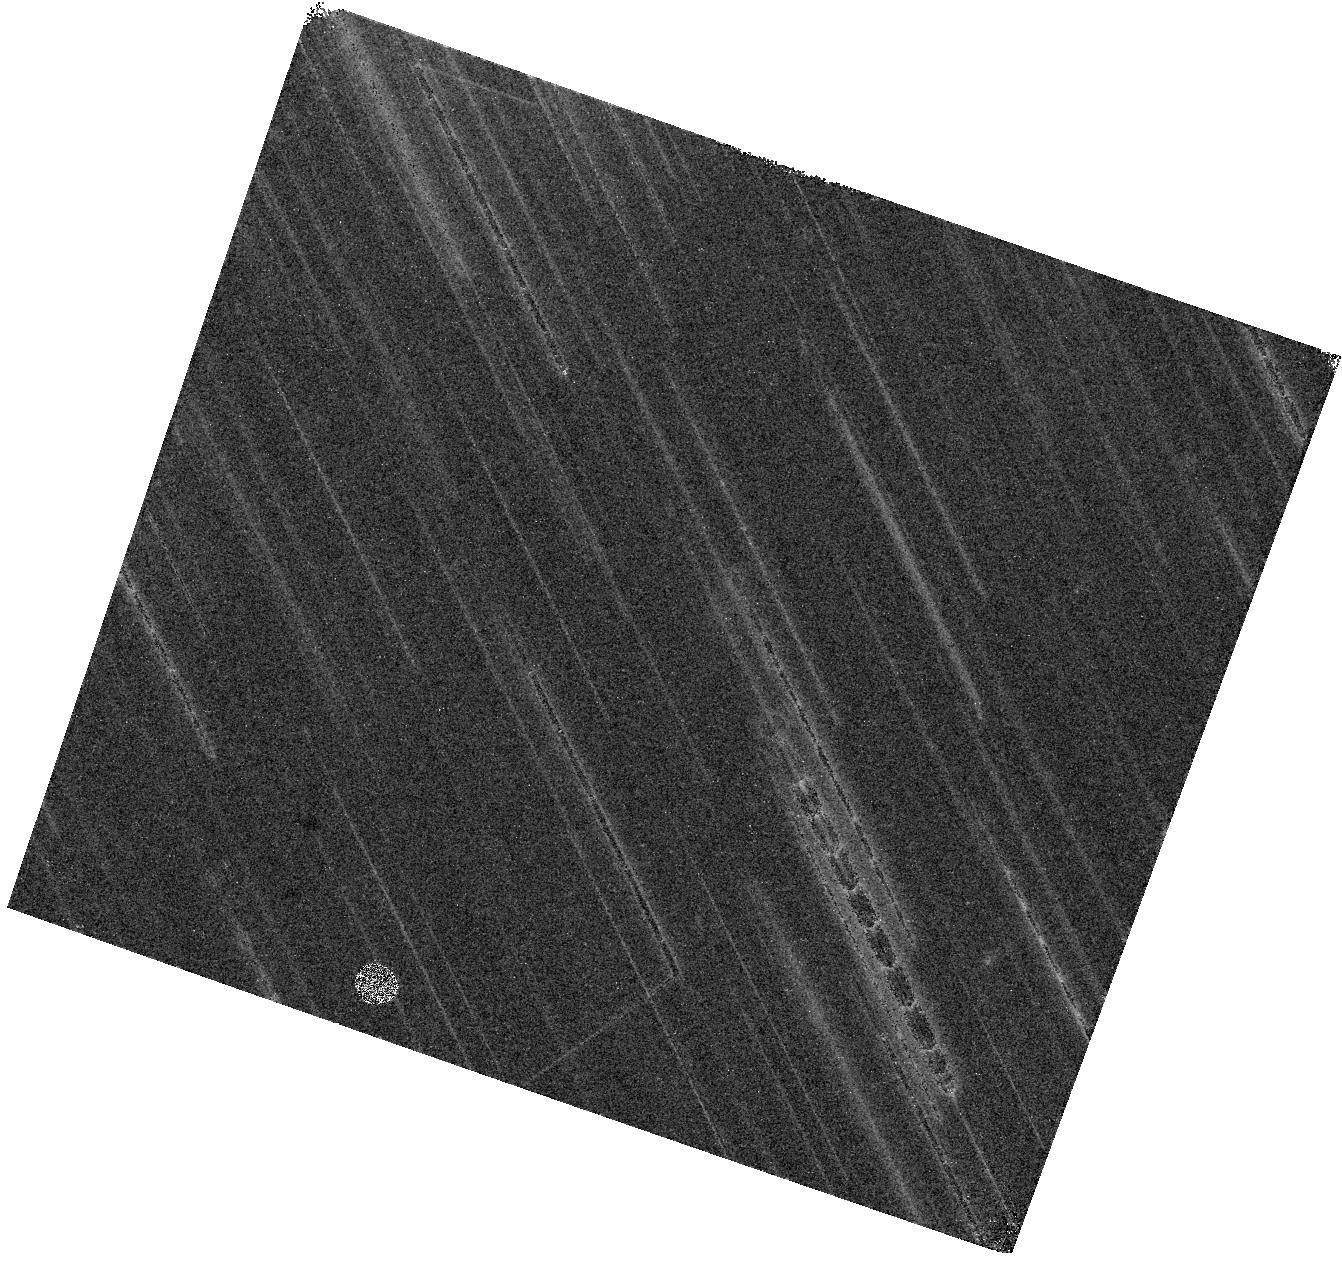
Target: UGC-8091. Instrument: WFC3/IR. Filter: F160W. Exposure: 26 min. Observation ID: hst_16292_07_wfc3_ir_f160w_ied407

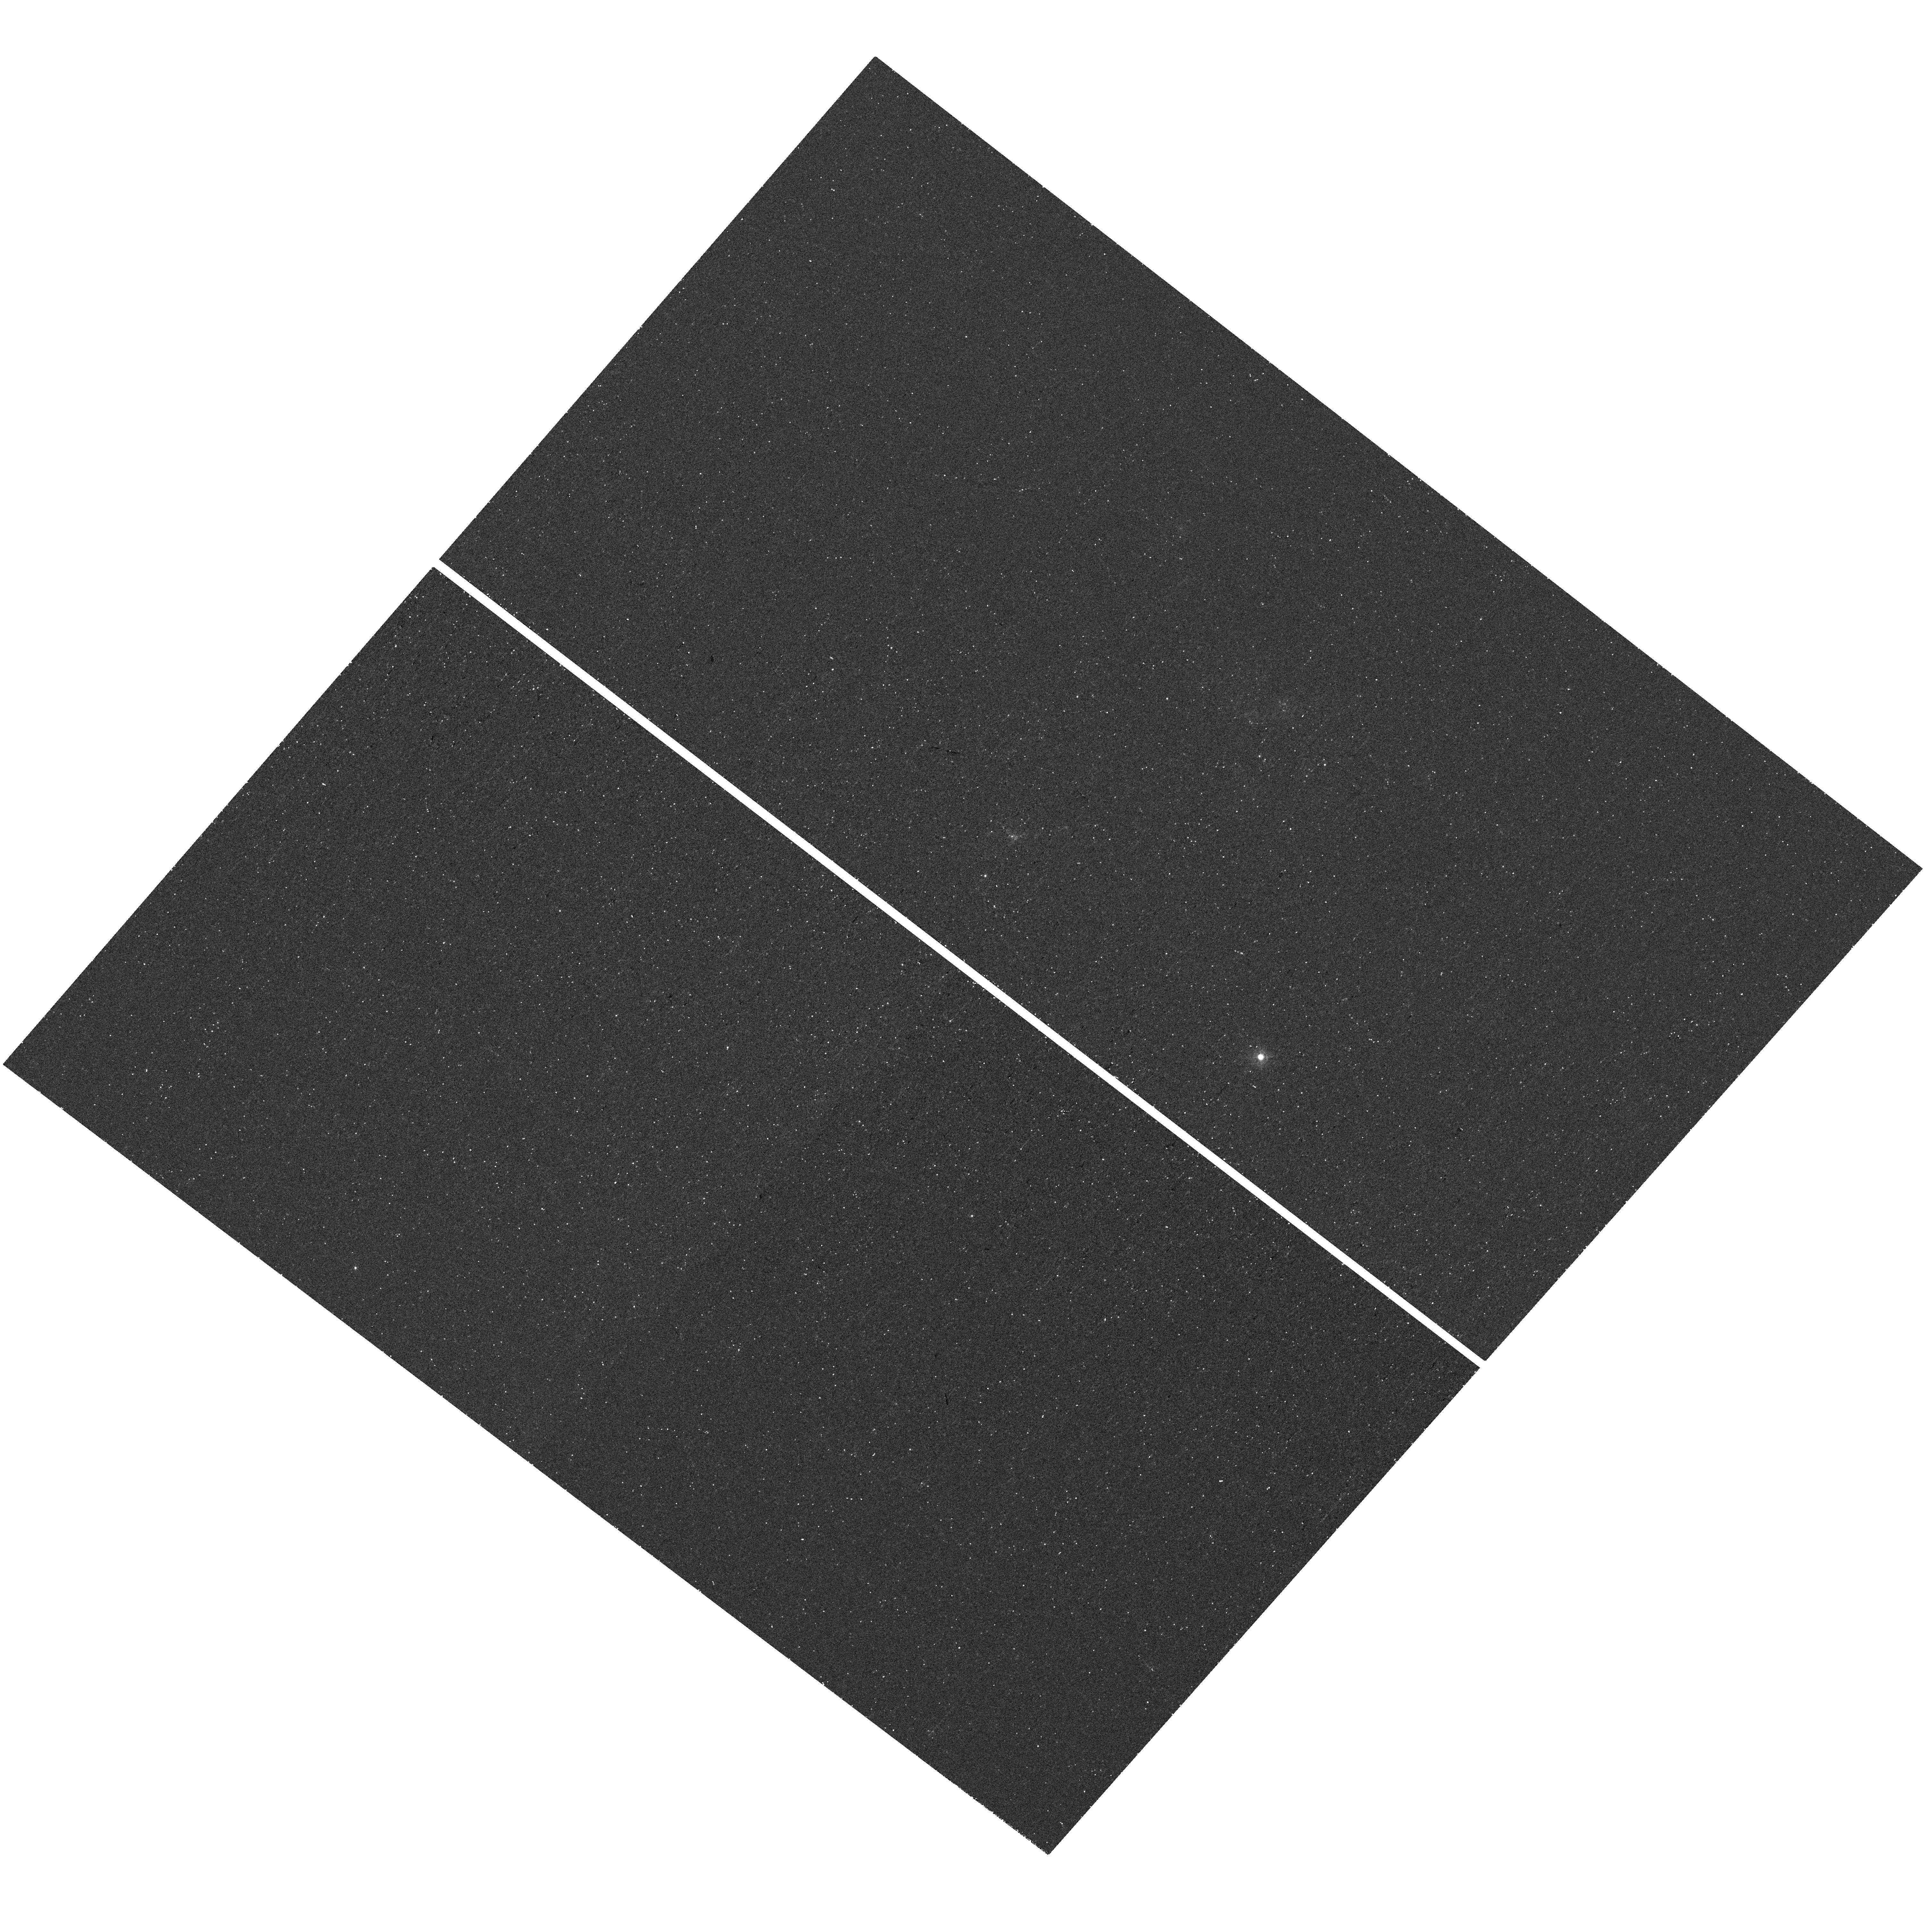
Target: NAME-CVN-I-DWA. Instrument: WFC3/UVIS. Filter: F373N. Exposure: 29 min. Observation ID: hst_16292_02_wfc3_uvis_f373n_ied402

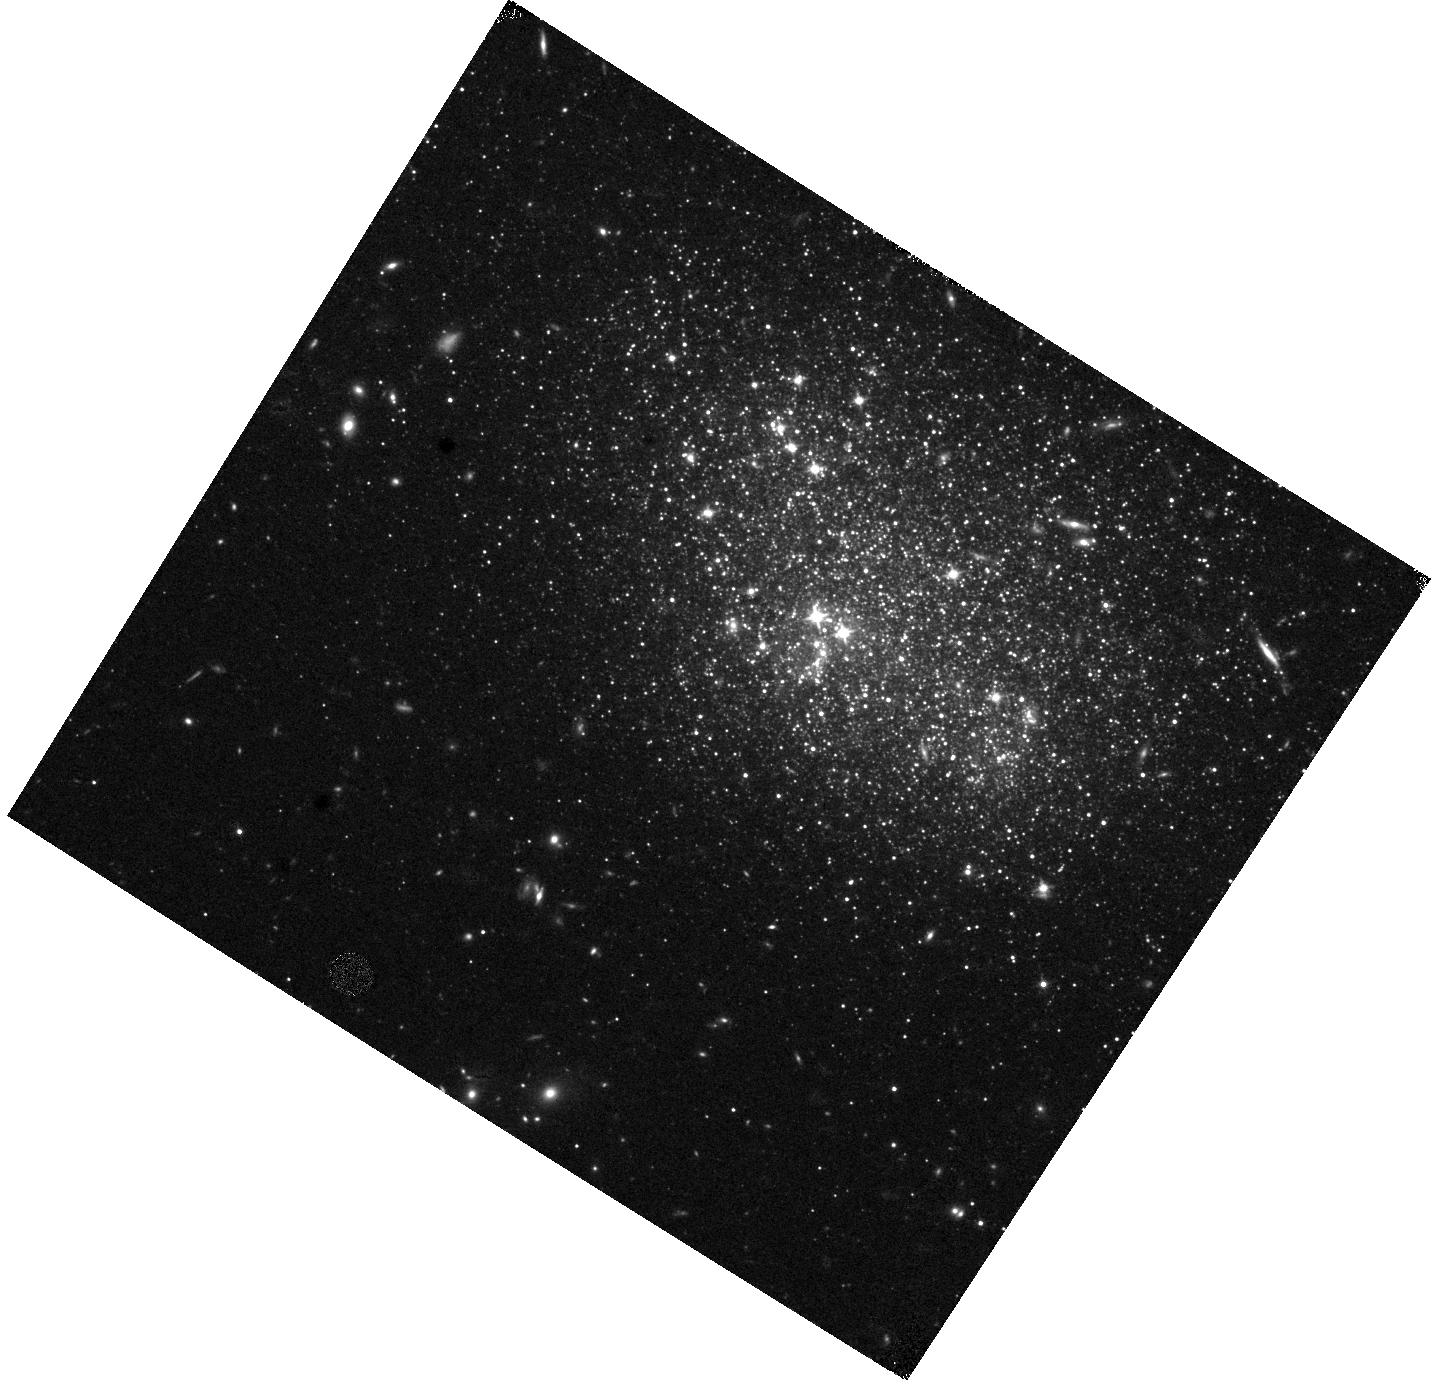
Target: UGC-8091. Instrument: WFC3/IR. Filter: F110W. Exposure: 17 min. Observation ID: hst_16292_57_wfc3_ir_f110w_ied457

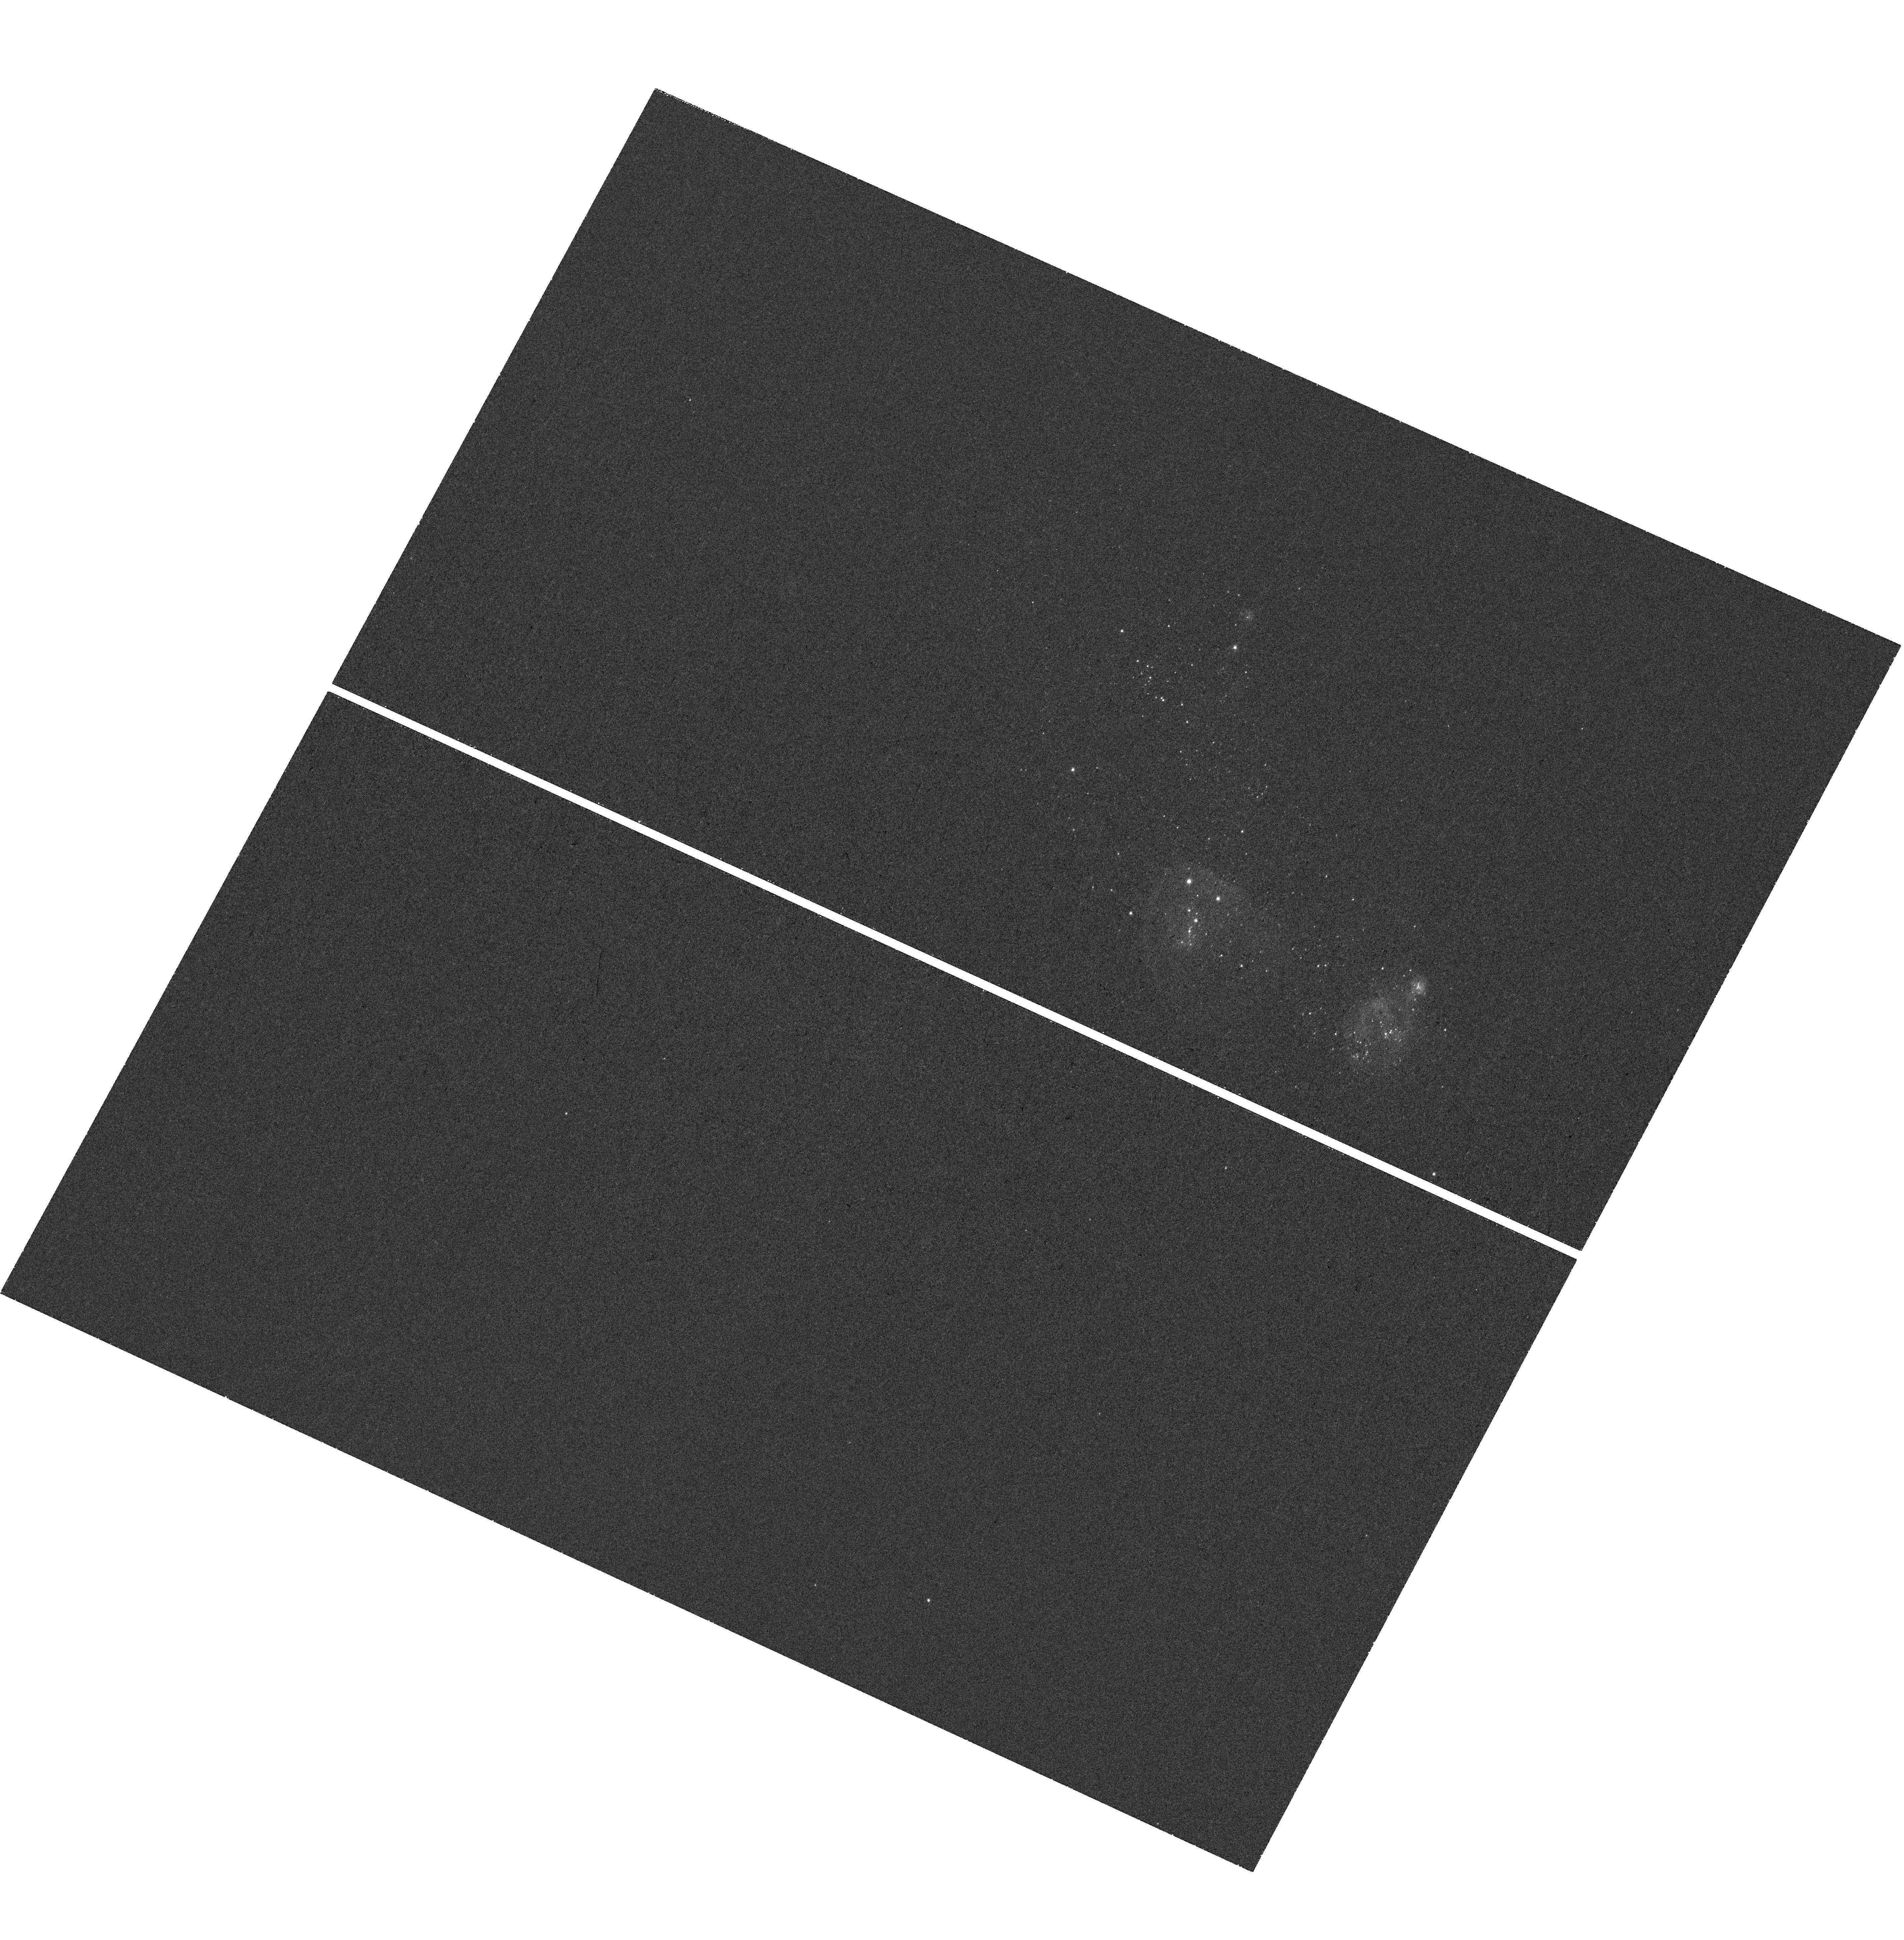
Target: UGC-8091. Instrument: WFC3/UVIS. Filter: F502N. Exposure: 39 min. Observation ID: hst_16292_61_wfc3_uvis_f502n_ied461

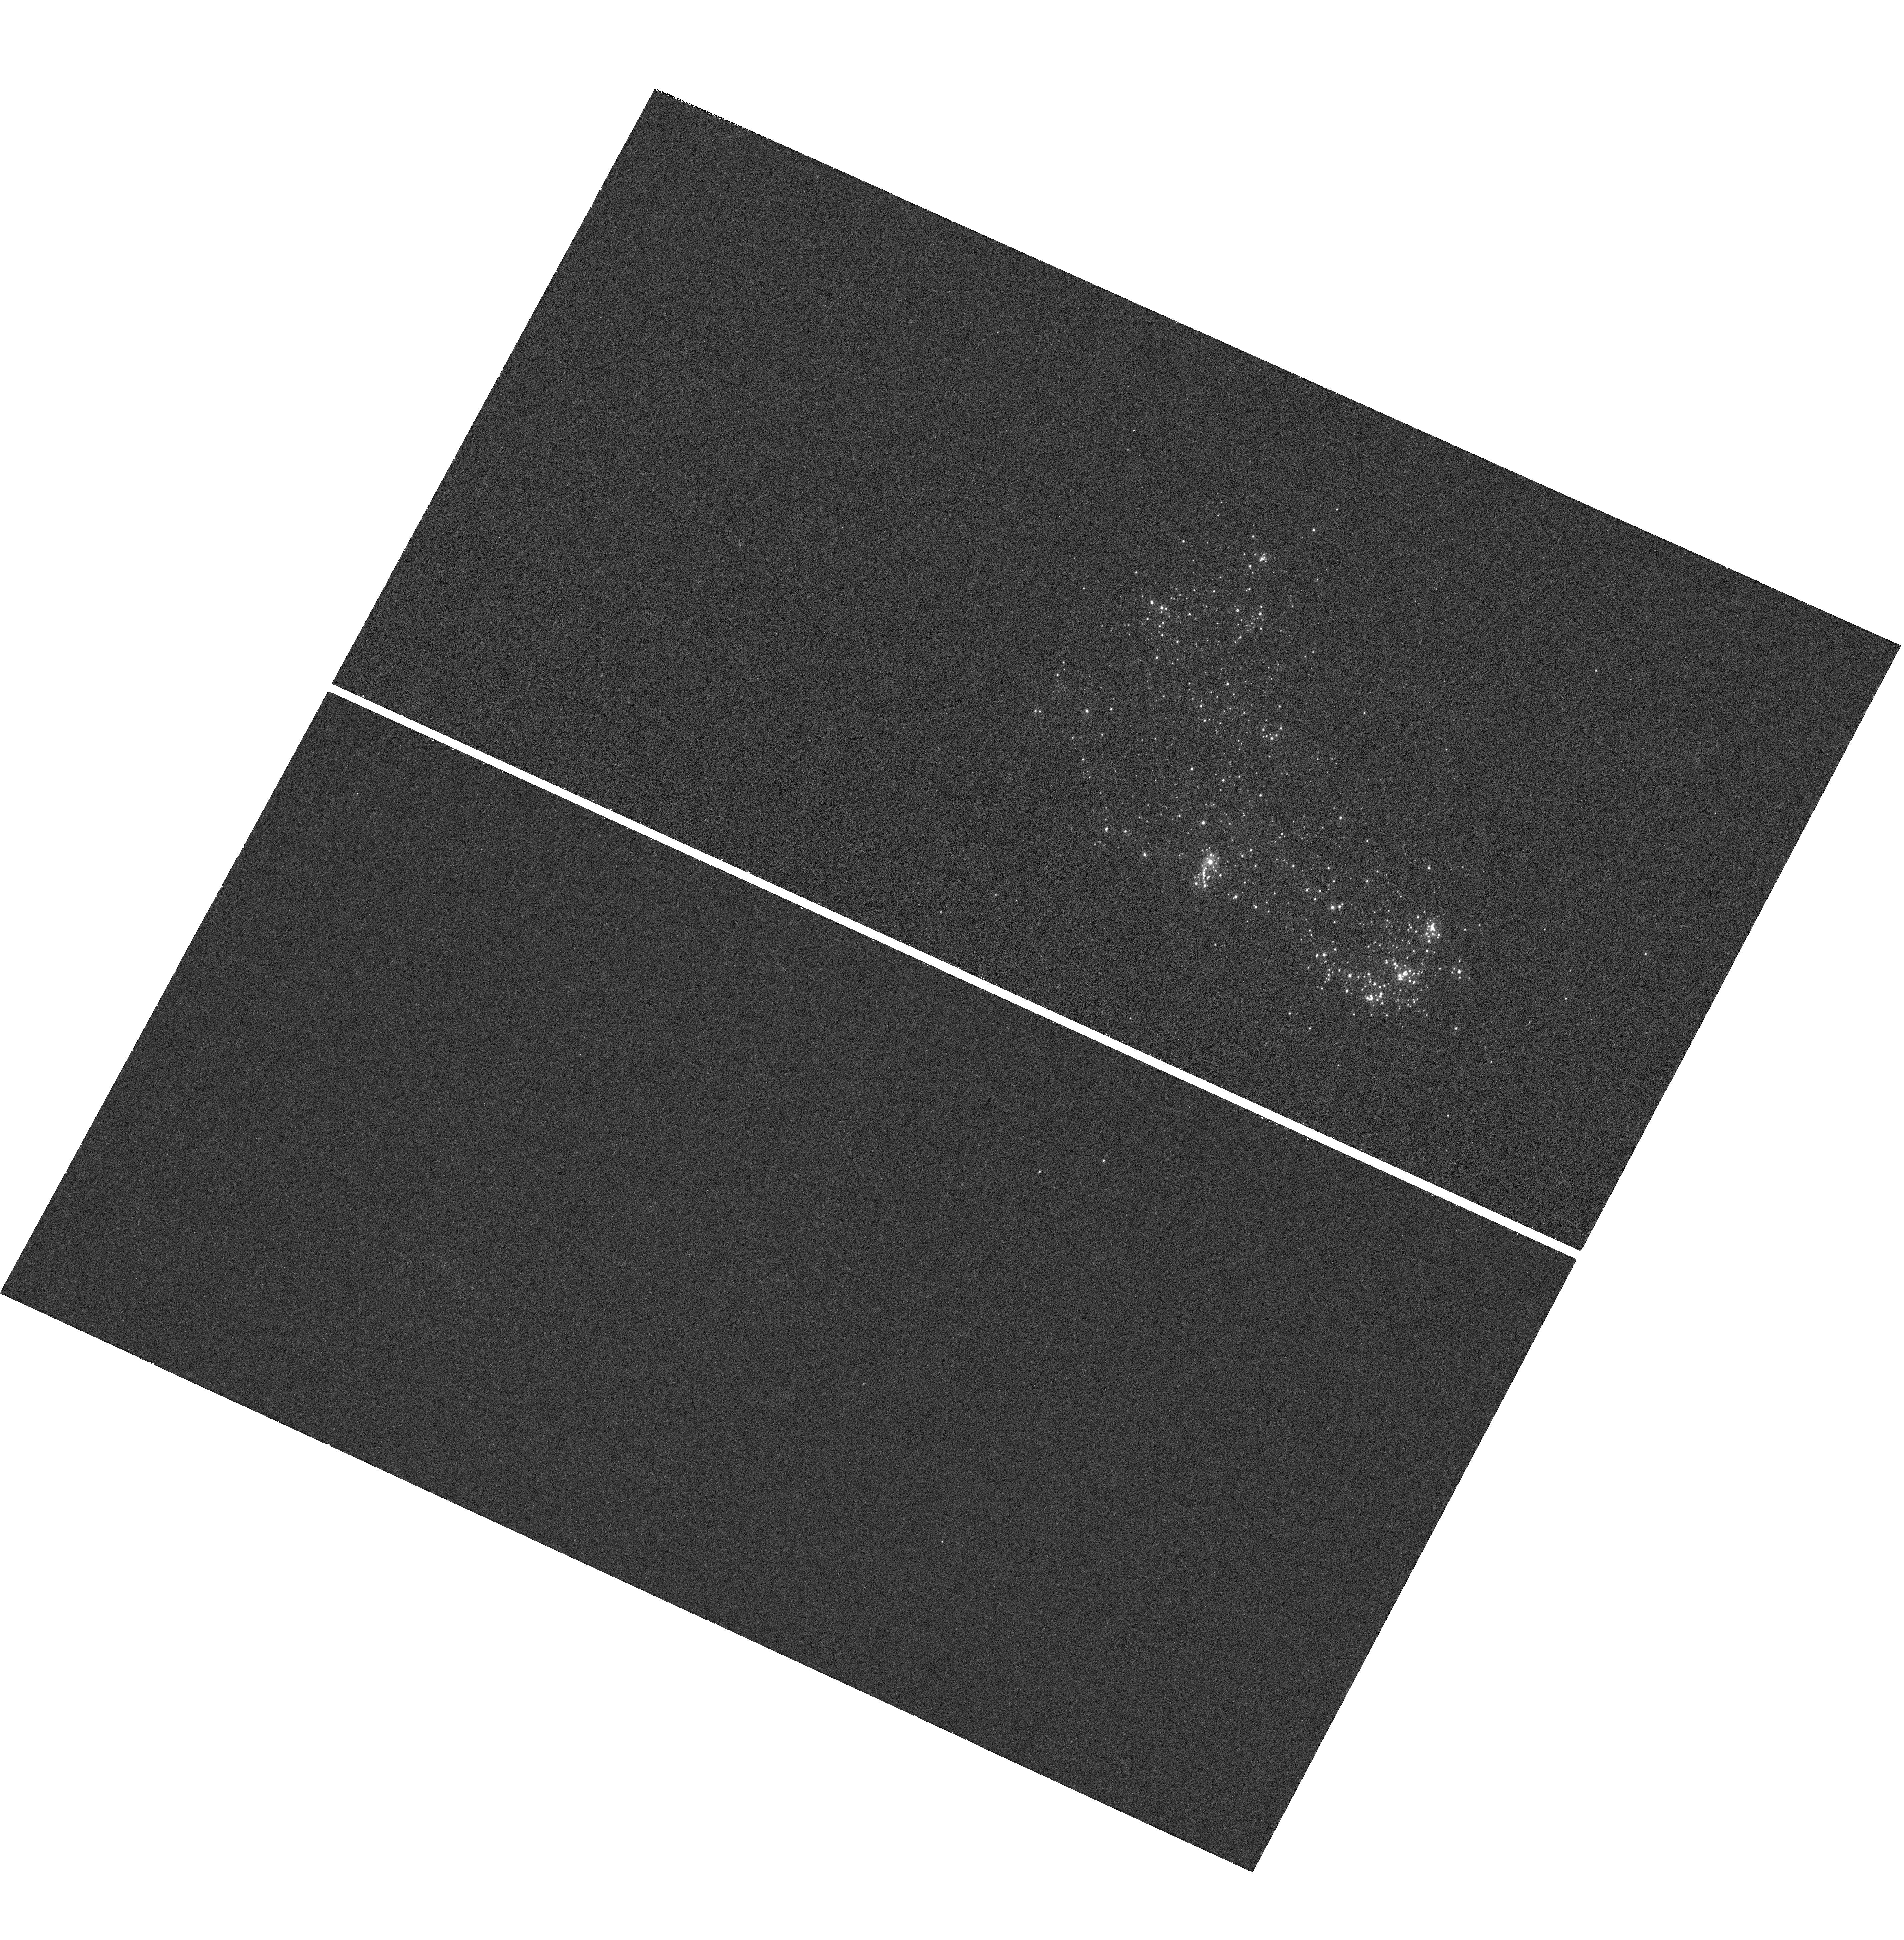
Target: UGC-8091. Instrument: WFC3/UVIS. Filter: F225W. Exposure: 37 min. Observation ID: hst_16292_06_wfc3_uvis_f225w_ied406

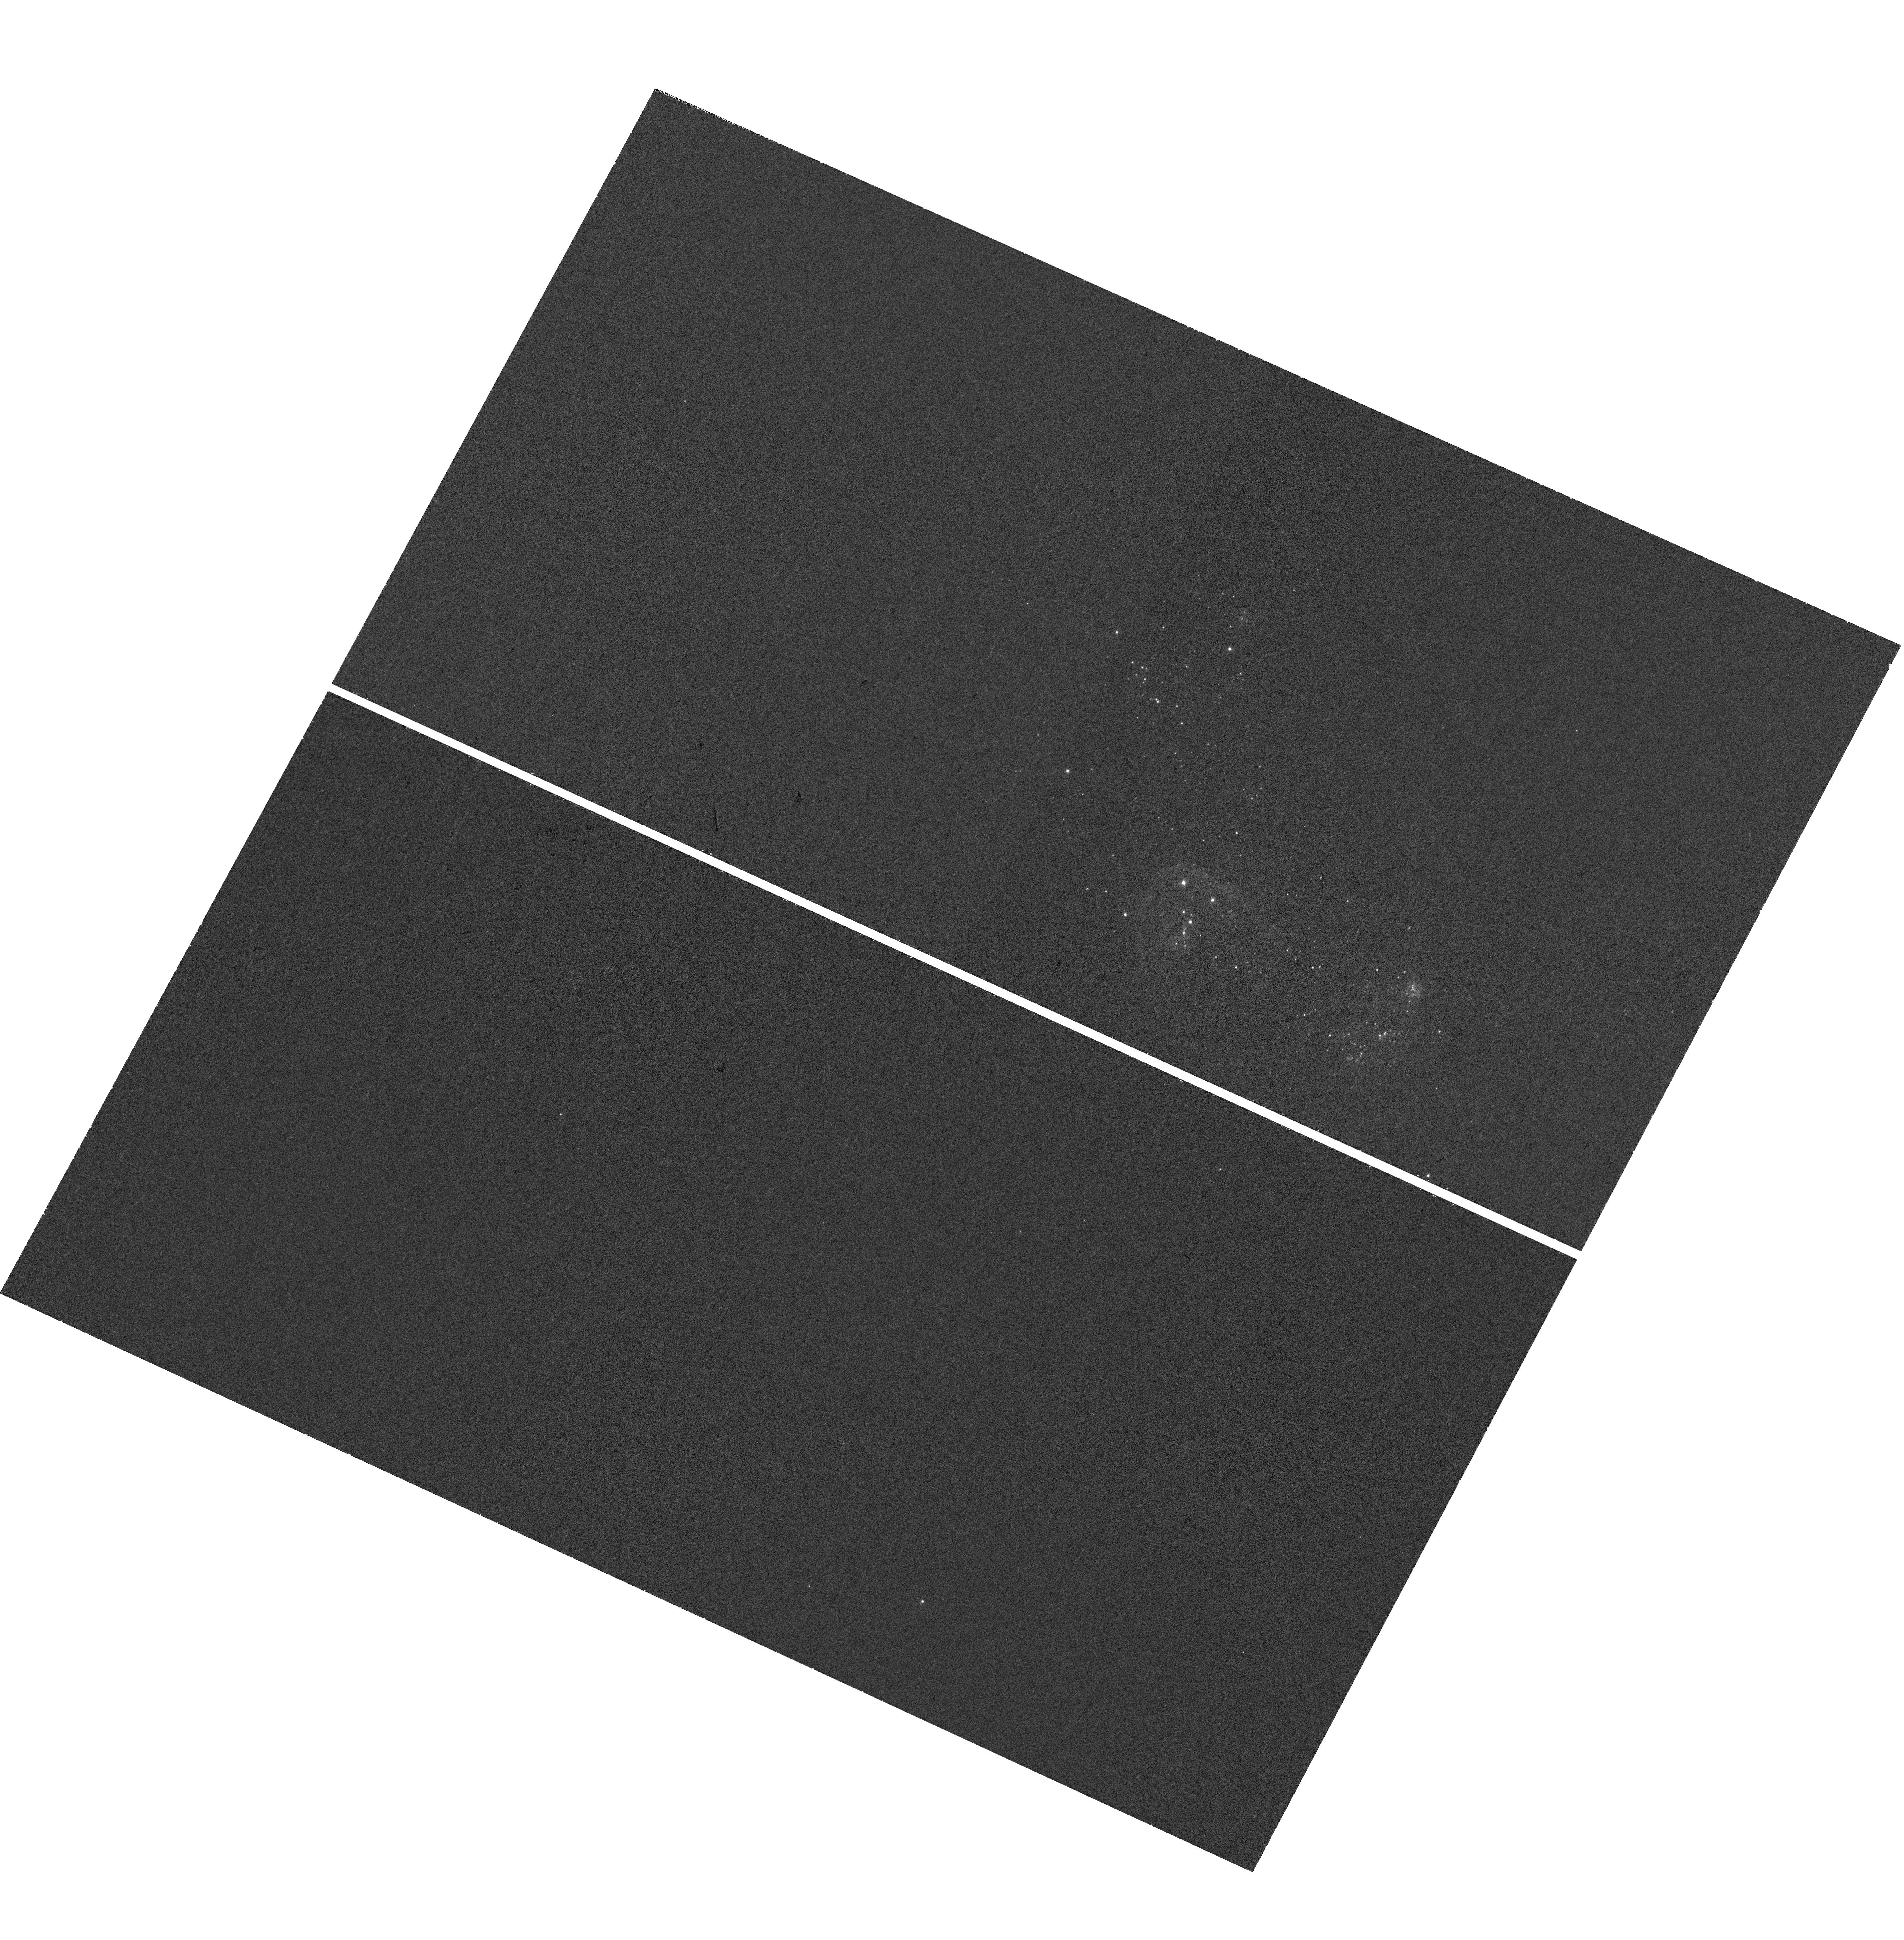
Target: UGC-8091. Instrument: WFC3/UVIS. Filter: F487N. Exposure: 39 min. Observation ID: hst_16292_10_wfc3_uvis_f487n_ied410

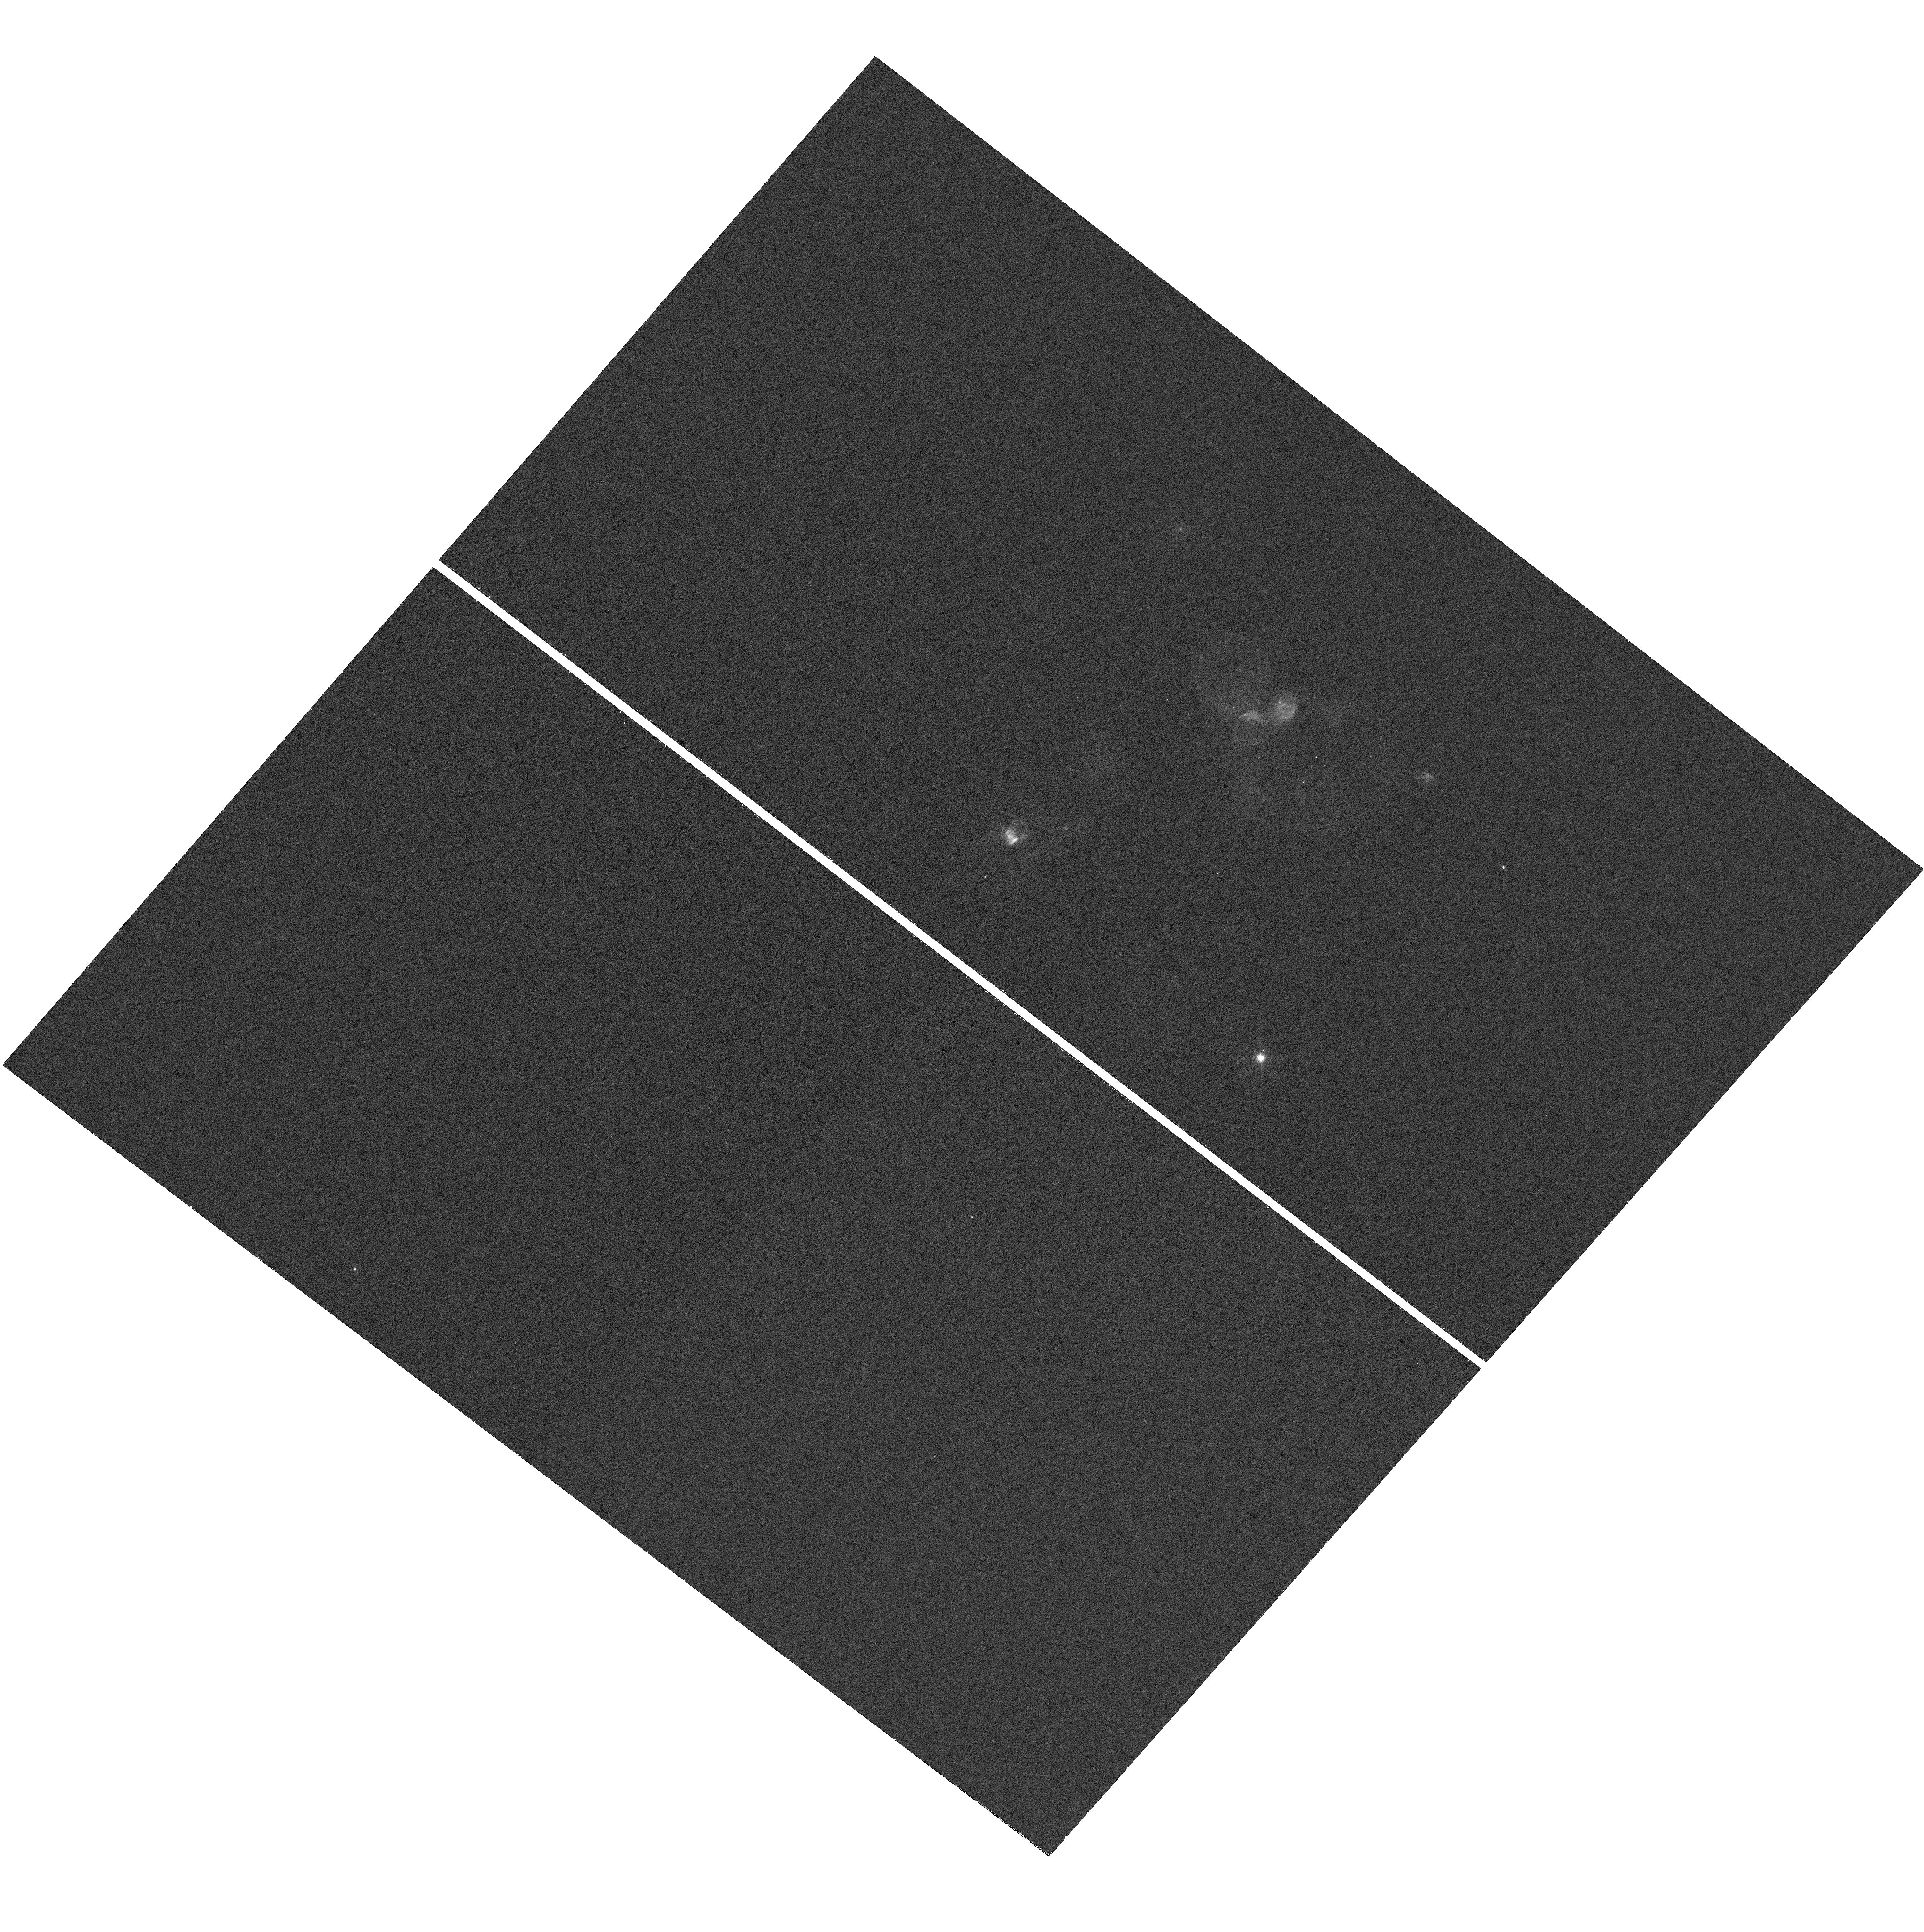
Target: NAME-CVN-I-DWA. Instrument: WFC3/UVIS. Filter: F656N. Exposure: 40 min. Observation ID: hst_16292_05_wfc3_uvis_f656n_ied405

Probing the Sources of Reionization: First Measurement of the Escape Fraction of Ionizing Photons in Dwarf Galaxies Fainter than Muv = -13 (PI: Choi, Yumi)

The observed rest-frame ultraviolet luminosity function (UV LF) of star-forming galaxies at z > 6 suggests that numerous low mass galaxies were responsible for reionizing the Universe by z~6. In the current reionization models, however, the required escape fraction of ionizing photons (fesc) significantly depends on the faint-end limiting magnitude of the UV LF. Unfortunately, there are no observational constraints on fesc in this UV-faint regime; all galaxies with fesc measurements are brighter than Muv = -16. Thus, constraining fesc for galaxies around the fiducial limiting magnitude (Muv = -13) are crucial to understand the role of faint galaxies in cosmic reionization, but they are too faint to be observed at z > 7 even with JWST. We propose to obtain multi-wavelength HST imaging of two nearby, metal-poor starburst dwarf galaxies (UGC 8091 and UGCA 292) that are fainter than Muv = -13. With these observations, we will: (1) measure the global escape fraction for galaxies below the limiting magnitude for the first time using their resolved stars; (2) map the local escape fraction in each galaxy; and (3) explore the relation between local escape fraction and physical environments. Establishing the relationships between local escape fraction and physical properties will greatly improve our understanding on the mechanisms for escape of ionizing photons. Furthermore, those relationships can be used to infer the escape fractions of high-z galaxies that can not be resolved, but with measured physical galactic properties. As a pilot program, we will pave the way to probe the contribution of extreme UV-faint dwarf galaxies to cosmic reionization.